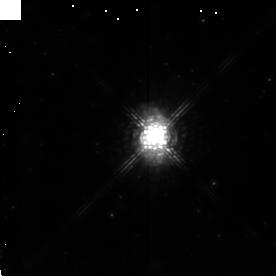
Target: IRAS16594-4656
Instrument: NICMOS/NIC2
Filter: POL240L
Exposure: 14 min
Observation ID: n4kq040d0

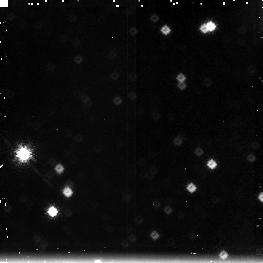
Target: field at RA 255.759°, Dec -47.011°
Instrument: NICMOS/NIC3
Filter: F212N
Exposure: 14 min
Observation ID: n4kq040f0

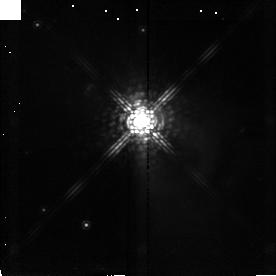
Target: IRAS12419-5414
Instrument: NICMOS/NIC2
Filter: POL240L
Exposure: 14 min
Observation ID: n4kq030d0

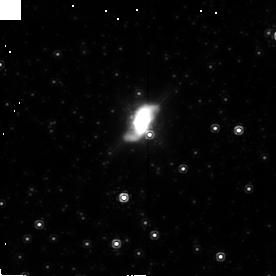
Target: IRAS17441-2411
Instrument: NICMOS/NIC2
Filter: POL120L
Exposure: 21 min
Observation ID: n4kq06040

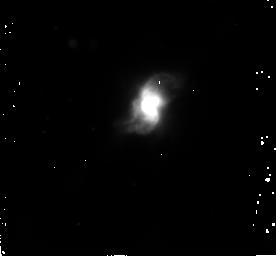
Target: IRAS10197-5750
Instrument: NICMOS/NIC2
Filter: F222M
Exposure: 13 min
Observation ID: n4kq020a0

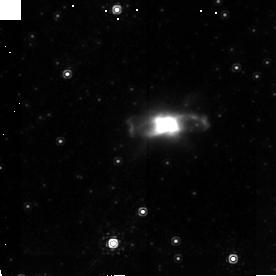
Target: IRAS17150-3224
Instrument: NICMOS/NIC2
Filter: POL240L
Exposure: 22 min
Observation ID: n4kq050p0

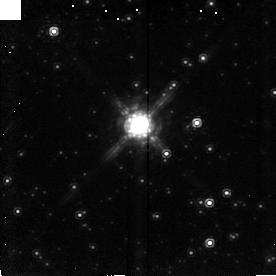
Target: IRAS17245-3951
Instrument: NICMOS/NIC2
Filter: POL120L
Exposure: 14 min
Observation ID: n4kq070a0

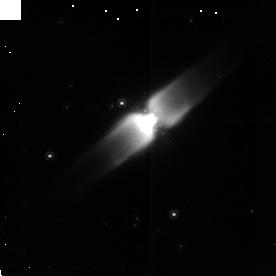
Target: IRAS10178-5958
Instrument: NICMOS/NIC2
Filter: POL120L
Exposure: 14 min
Observation ID: n4kq010m0

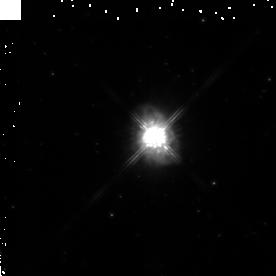
Target: IRAS16594-4656
Instrument: NICMOS/NIC2
Filter: F160W
Exposure: 13 min
Observation ID: n4kq04010

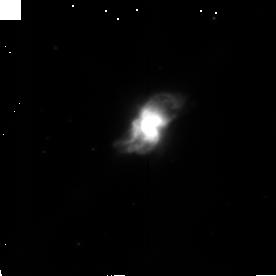
Target: IRAS10197-5750
Instrument: NICMOS/NIC2
Filter: POL0L
Exposure: 6 min
Observation ID: n4kq020d0

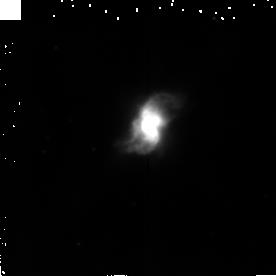
Target: IRAS10197-5750
Instrument: NICMOS/NIC2
Filter: F215N
Exposure: 22 min
Observation ID: n4kq02040

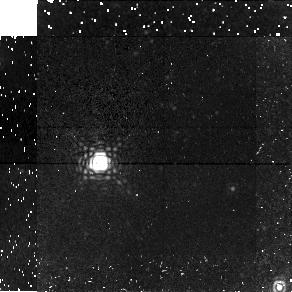
Target: field at RA 259.587°, Dec -32.447°
Instrument: NICMOS/NIC1
Filter: F166N
Exposure: 22 min
Observation ID: n4kq050k0

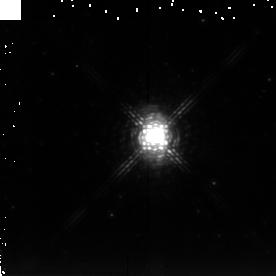
Target: IRAS16594-4656
Instrument: NICMOS/NIC2
Filter: F222M
Exposure: 29 min
Observation ID: n4kq04040

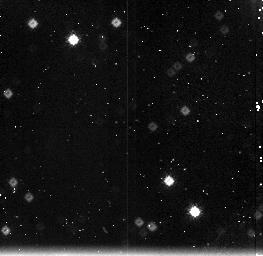
Target: field at RA 155.424°, Dec -58.081°
Instrument: NICMOS/NIC3
Filter: F212N
Exposure: 5 min
Observation ID: n4kq02090

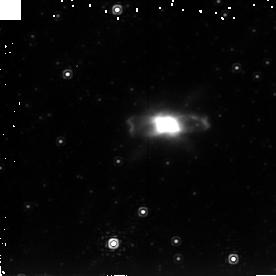
Target: IRAS17150-3224
Instrument: NICMOS/NIC2
Filter: F222M
Exposure: 42 min
Observation ID: n4kq050v0

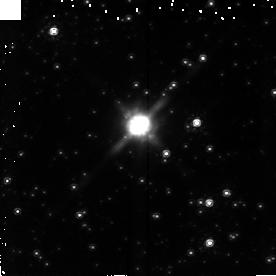
Target: IRAS17245-3951
Instrument: NICMOS/NIC2
Filter: F160W
Exposure: 13 min
Observation ID: n4kq07010

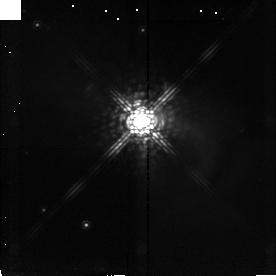
Target: IRAS12419-5414
Instrument: NICMOS/NIC2
Filter: POL0L
Exposure: 14 min
Observation ID: n4kq03070

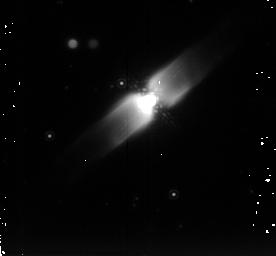
Target: IRAS10178-5958
Instrument: NICMOS/NIC2
Filter: F222M
Exposure: 19 min
Observation ID: n4kq010g0

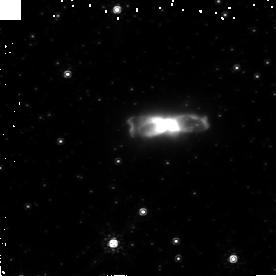
Target: IRAS17150-3224
Instrument: NICMOS/NIC2
Filter: F160W
Exposure: 22 min
Observation ID: n4kq050s0

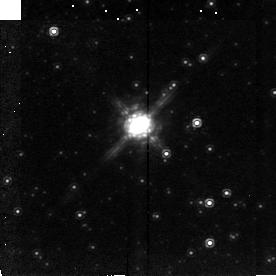
Target: IRAS17245-3951
Instrument: NICMOS/NIC2
Filter: POL0L
Exposure: 14 min
Observation ID: n4kq07070

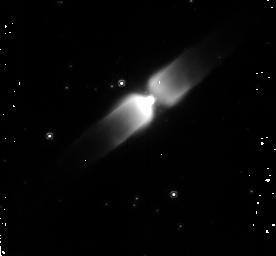
Target: IRAS10178-5958
Instrument: NICMOS/NIC2
Filter: F160W
Exposure: 10 min
Observation ID: n4kq010d0

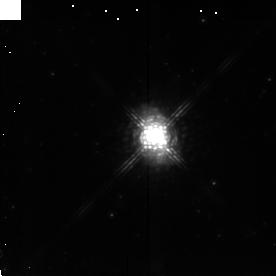
Target: IRAS16594-4656
Instrument: NICMOS/NIC2
Filter: POL120L
Exposure: 14 min
Observation ID: n4kq040a0

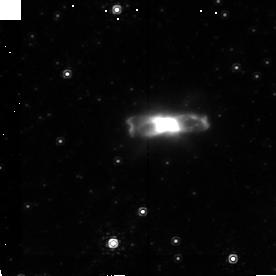
Target: IRAS17150-3224
Instrument: NICMOS/NIC2
Filter: POL0L
Exposure: 22 min
Observation ID: n4kq050j0

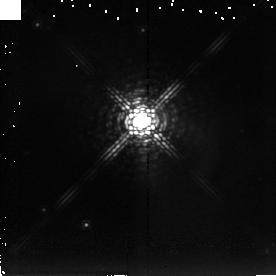
Target: IRAS12419-5414
Instrument: NICMOS/NIC2
Filter: F222M
Exposure: 29 min
Observation ID: n4kq03040

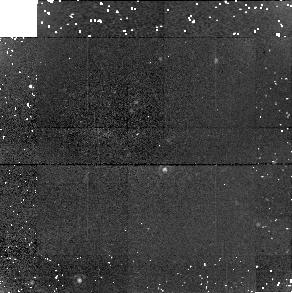
Target: field at RA 262.003°, Dec -39.893°
Instrument: NICMOS/NIC1
Filter: F166N
Exposure: 25 min
Observation ID: n4kq07050

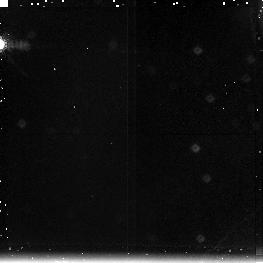
Target: field at RA 191.228°, Dec -54.531°
Instrument: NICMOS/NIC3
Filter: F212N
Exposure: 14 min
Observation ID: n4kq03090

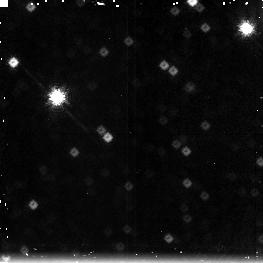
Target: field at RA 261.991°, Dec -39.905°
Instrument: NICMOS/NIC3
Filter: F212N
Exposure: 13 min
Observation ID: n4kq07030

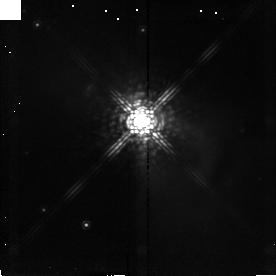
Target: IRAS12419-5414
Instrument: NICMOS/NIC2
Filter: POL120L
Exposure: 14 min
Observation ID: n4kq030a0

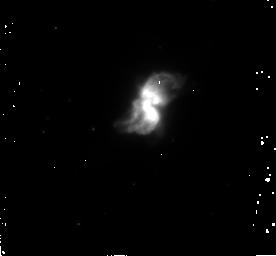
Target: IRAS10197-5750
Instrument: NICMOS/NIC2
Filter: F160W
Exposure: 5 min
Observation ID: n4kq02070

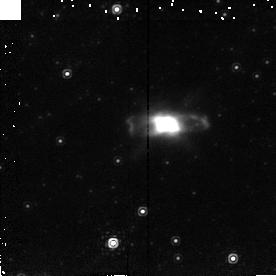
Target: IRAS17150-3224
Instrument: NICMOS/NIC2
Filter: F215N
Exposure: 14 min
Observation ID: n4kq05040

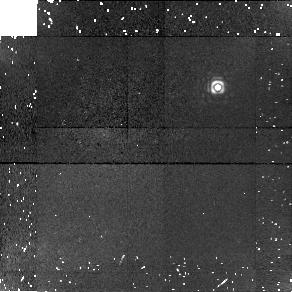
Target: field at RA 191.207°, Dec -54.524°
Instrument: NICMOS/NIC1
Filter: F166N
Exposure: 14 min
Observation ID: n4kq03080

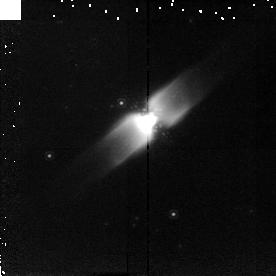
Target: IRAS10178-5958
Instrument: NICMOS/NIC2
Filter: F215N
Exposure: 14 min
Observation ID: n4kq01040

Near-IR Imaging and Polarimetry of Bipolar Proto-Planetary Nebulae (PI: Kwok, Sun)

The origin of the rich variety of morphologies observed in planetary nebulae (PN) is one of the major unsolved problems in stellar evolution. While major progress has been made on the shaping of PN by the interacting winds theory, the cause of the asymmetry is not understood. Observations of proto- planetary nebulae (PPN) may hold the key to this problem. By studying the shapes of PPN, we can determine the extent of shaping in this early phase of evolution. In the past ten years, we have identified many new candidates of PPN, some of which have been found to have bipolar morphologies based on our previous ground-based (CHFT) and HST WFPC2 observations. In this proposal, we wish to obtain high resolution H and K band images of these bipolar nebulae to reveal their inner and outer (halo) structures in greater detail, and to use polarimetry to determine the distribution of dust grains and to reveal the location of the central stars. Some of the objects show great resemblance to the Egg Nebula, which has recently been observed by NICMOS to have a remarkable cross-like pattern of molecular H_2 knots. We propose to obtain an H_2 image for 3 PPN.